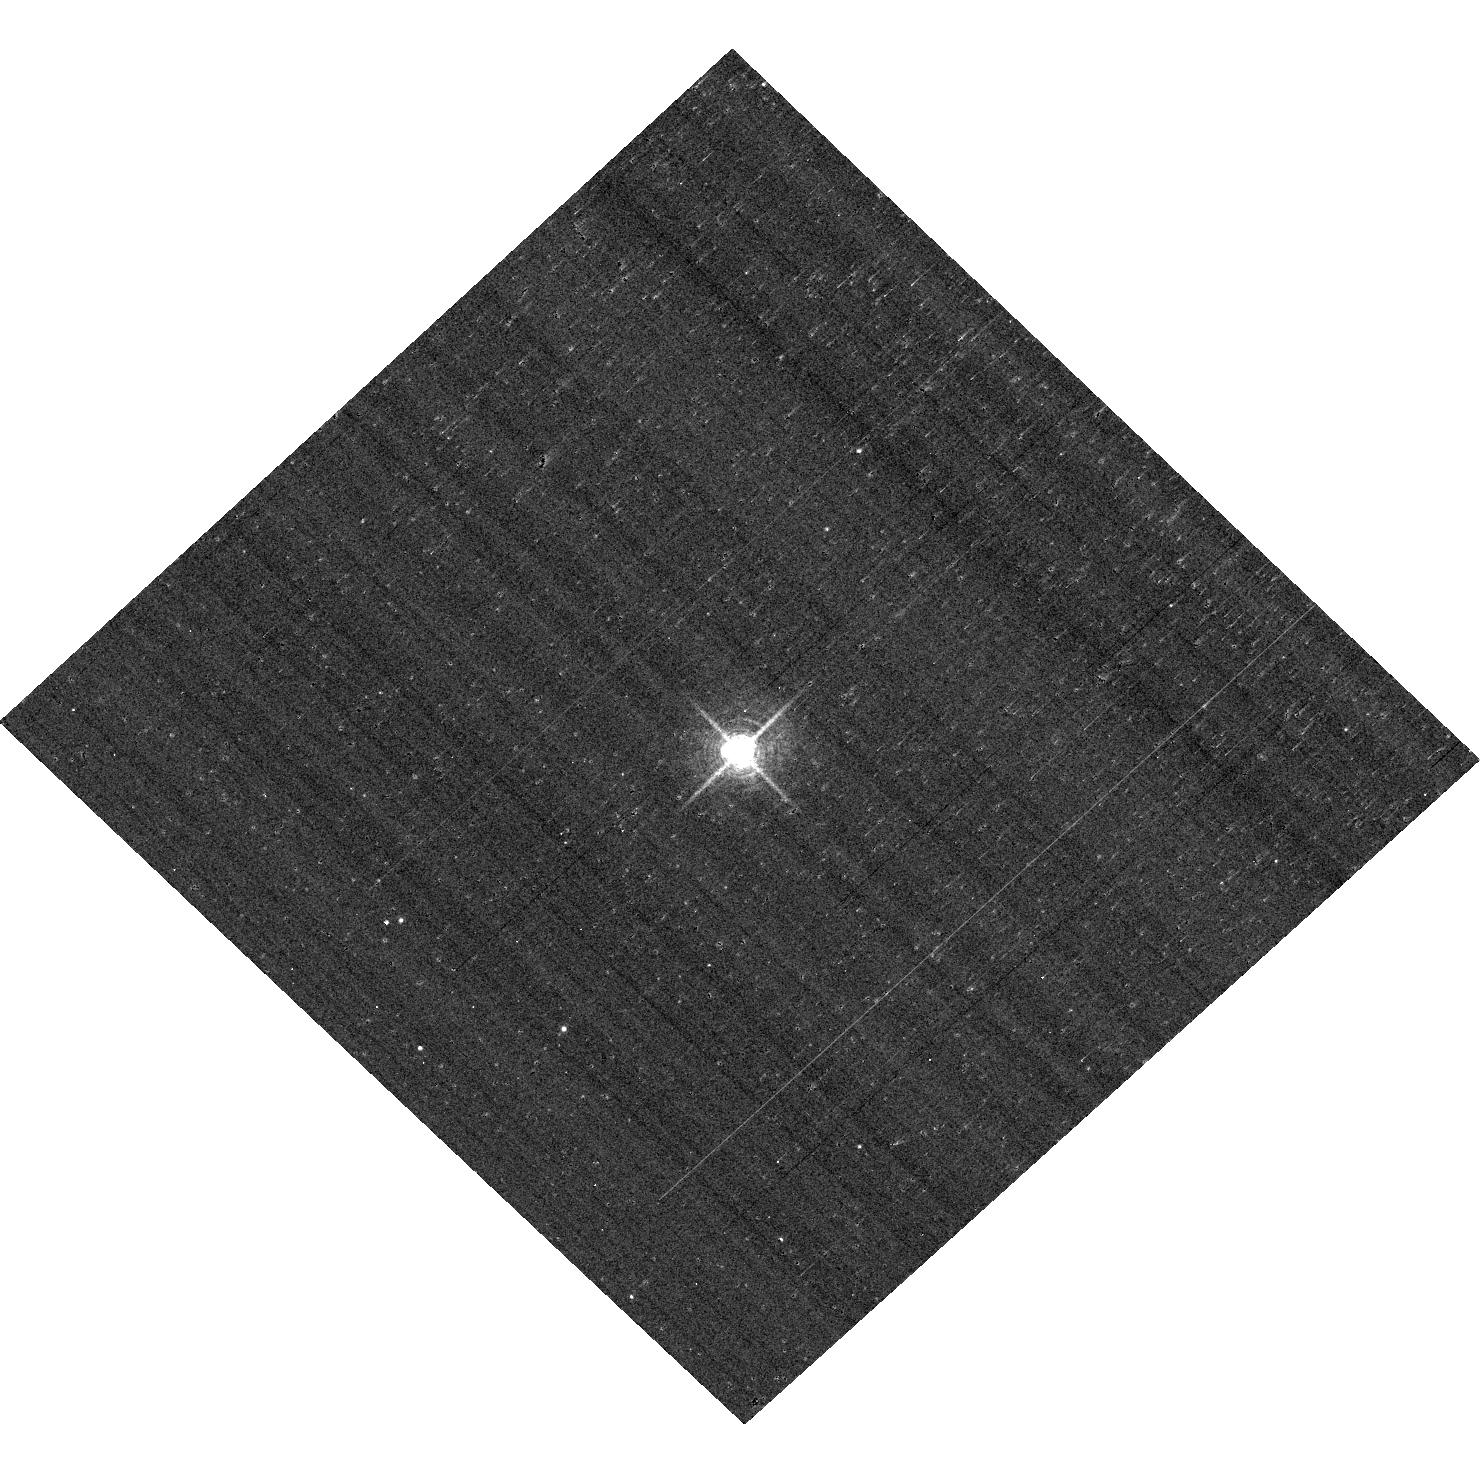
Target: P330E. Instrument: ACS/WFC. Filter: F658N. Exposure: 7 min. Observation ID: hst_12392_03_acs_wfc_f658n_jbnf03

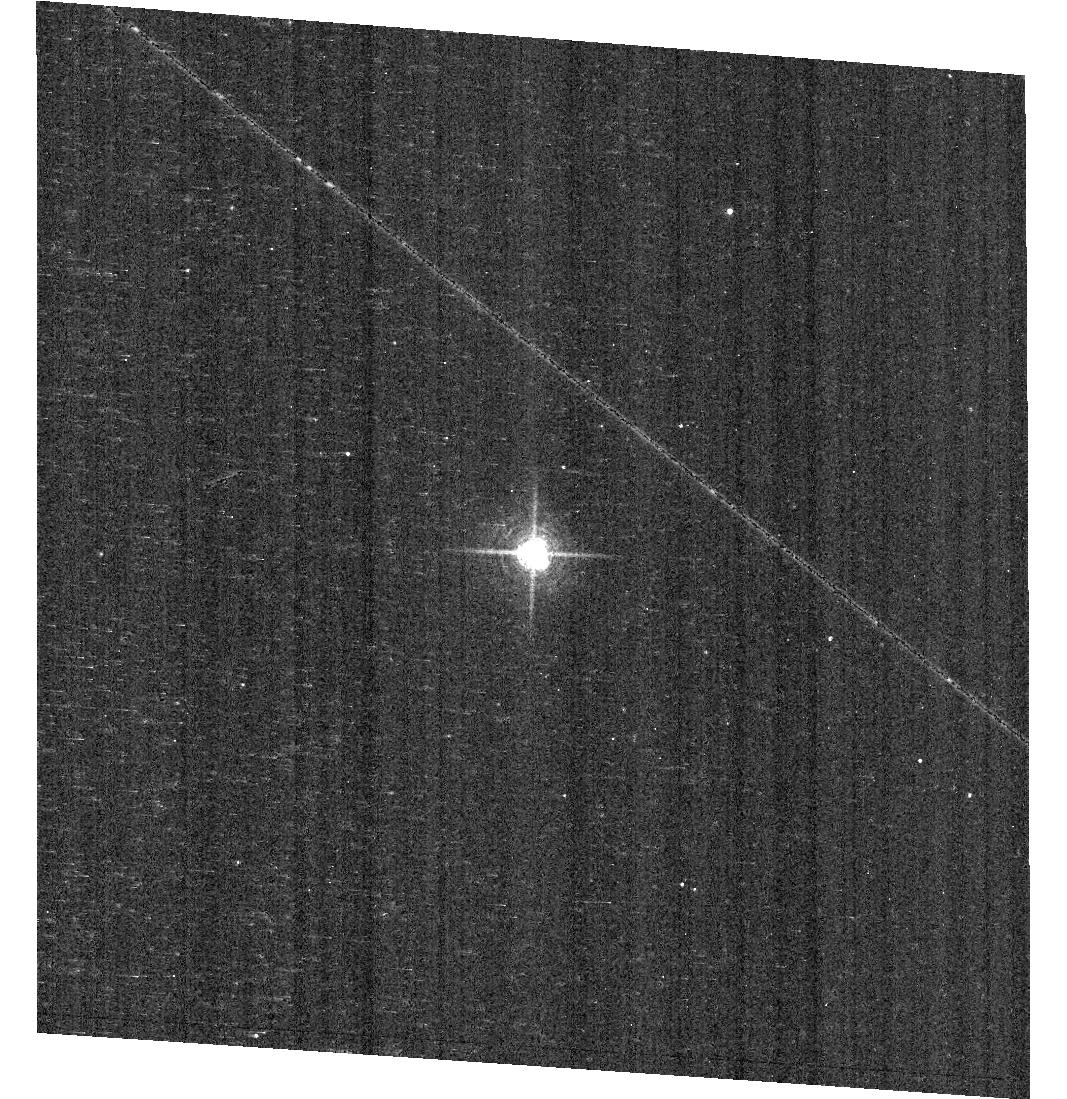
Target: KF06T2. Instrument: ACS/WFC. Filter: F658N. Exposure: 9 min. Observation ID: hst_12392_04_acs_wfc_f658n_jbnf04

Photometric Cross-Calibration using Stellar Flux Standards (PI: Bohlin, Ralph C.)

a) Verify the ACS HRC and WFC photometric calibrations with a repeat visit to one of the three primary WDs. b) Measure the change in sensitivity with time for bright stars, (which would include any small CTE contributions.) c) Continue to investigate the ~2% discrepancy between ACS flux calibration and that of STIS (ACS ISR 2007-06). The goal is to measure any filter bandpass shifts in ACS or rule out the possibility of shifts as the primary contributors to the ACS/STIS discrepancy for cool stars.